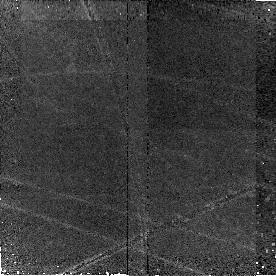
Target: Q1700-BX691
Instrument: NICMOS/NIC2
Filter: F160W
Exposure: 43 min
Observation ID: n9nh03010

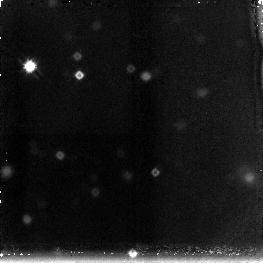
Target: field at RA 246.526°, Dec 26.780°
Instrument: NICMOS/NIC3
Filter: F160W
Exposure: 43 min
Observation ID: n9nh02060

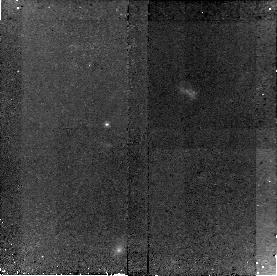
Target: Q2343-BX610
Instrument: NICMOS/NIC2
Filter: F160W
Exposure: 43 min
Observation ID: n9nh060a0

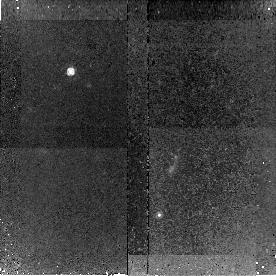
Target: Q1623-BX528
Instrument: NICMOS/NIC2
Filter: F160W
Exposure: 43 min
Observation ID: n9nh01070

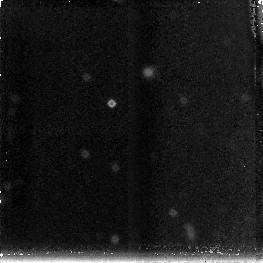
Target: field at RA 357.050°, Dec 0.408°
Instrument: NICMOS/NIC3
Filter: F160W
Exposure: 43 min
Observation ID: n9nh07090

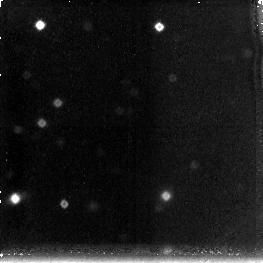
Target: field at RA 356.614°, Dec 12.772°
Instrument: NICMOS/NIC3
Filter: F160W
Exposure: 43 min
Observation ID: n9nh05030

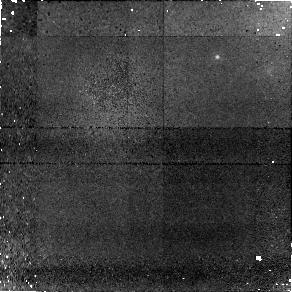
Target: field at RA 334.412°, Dec 0.278°
Instrument: NICMOS/NIC1
Filter: F160W
Exposure: 43 min
Observation ID: n9nh04080

Constraints on the Assembly and Dynamical Masses of z~2 Galaxies (PI: Shapley, Alice E.)

We propose deep NICMOS/NIC2 F160W imaging of seven star-forming galaxies at z~2. These galaxies comprise an entirely unique sample, with not only redshifts measured from optical and near-IR spectra, but also SINFONI/VLT near-IR integral field spectroscopic measurements providing kinematic maps of H-alpha emission out to radii of >=10 kpc. We aim to determine the dynamical masses and evolutionary states of these systems, as part of the larger goal of understanding how mass is assembled in distant galaxies. In order to interpret our novel H-alpha integral field maps in terms of mass, we require detailed knowledge of the structural parameters of our target objects at rest-frame optical wavelengths and on ~1 kpc scales. We want to establish if the mass is distributed in a disk, bulge, or merging sub-units, and if we can detect tidal features associated with a merger. F160W imaging with NICMOS/NIC2 provides the perfect combination of sensitivity and resolution to address these questions, and arrive at the fundamental quantity: the dynamical mass.